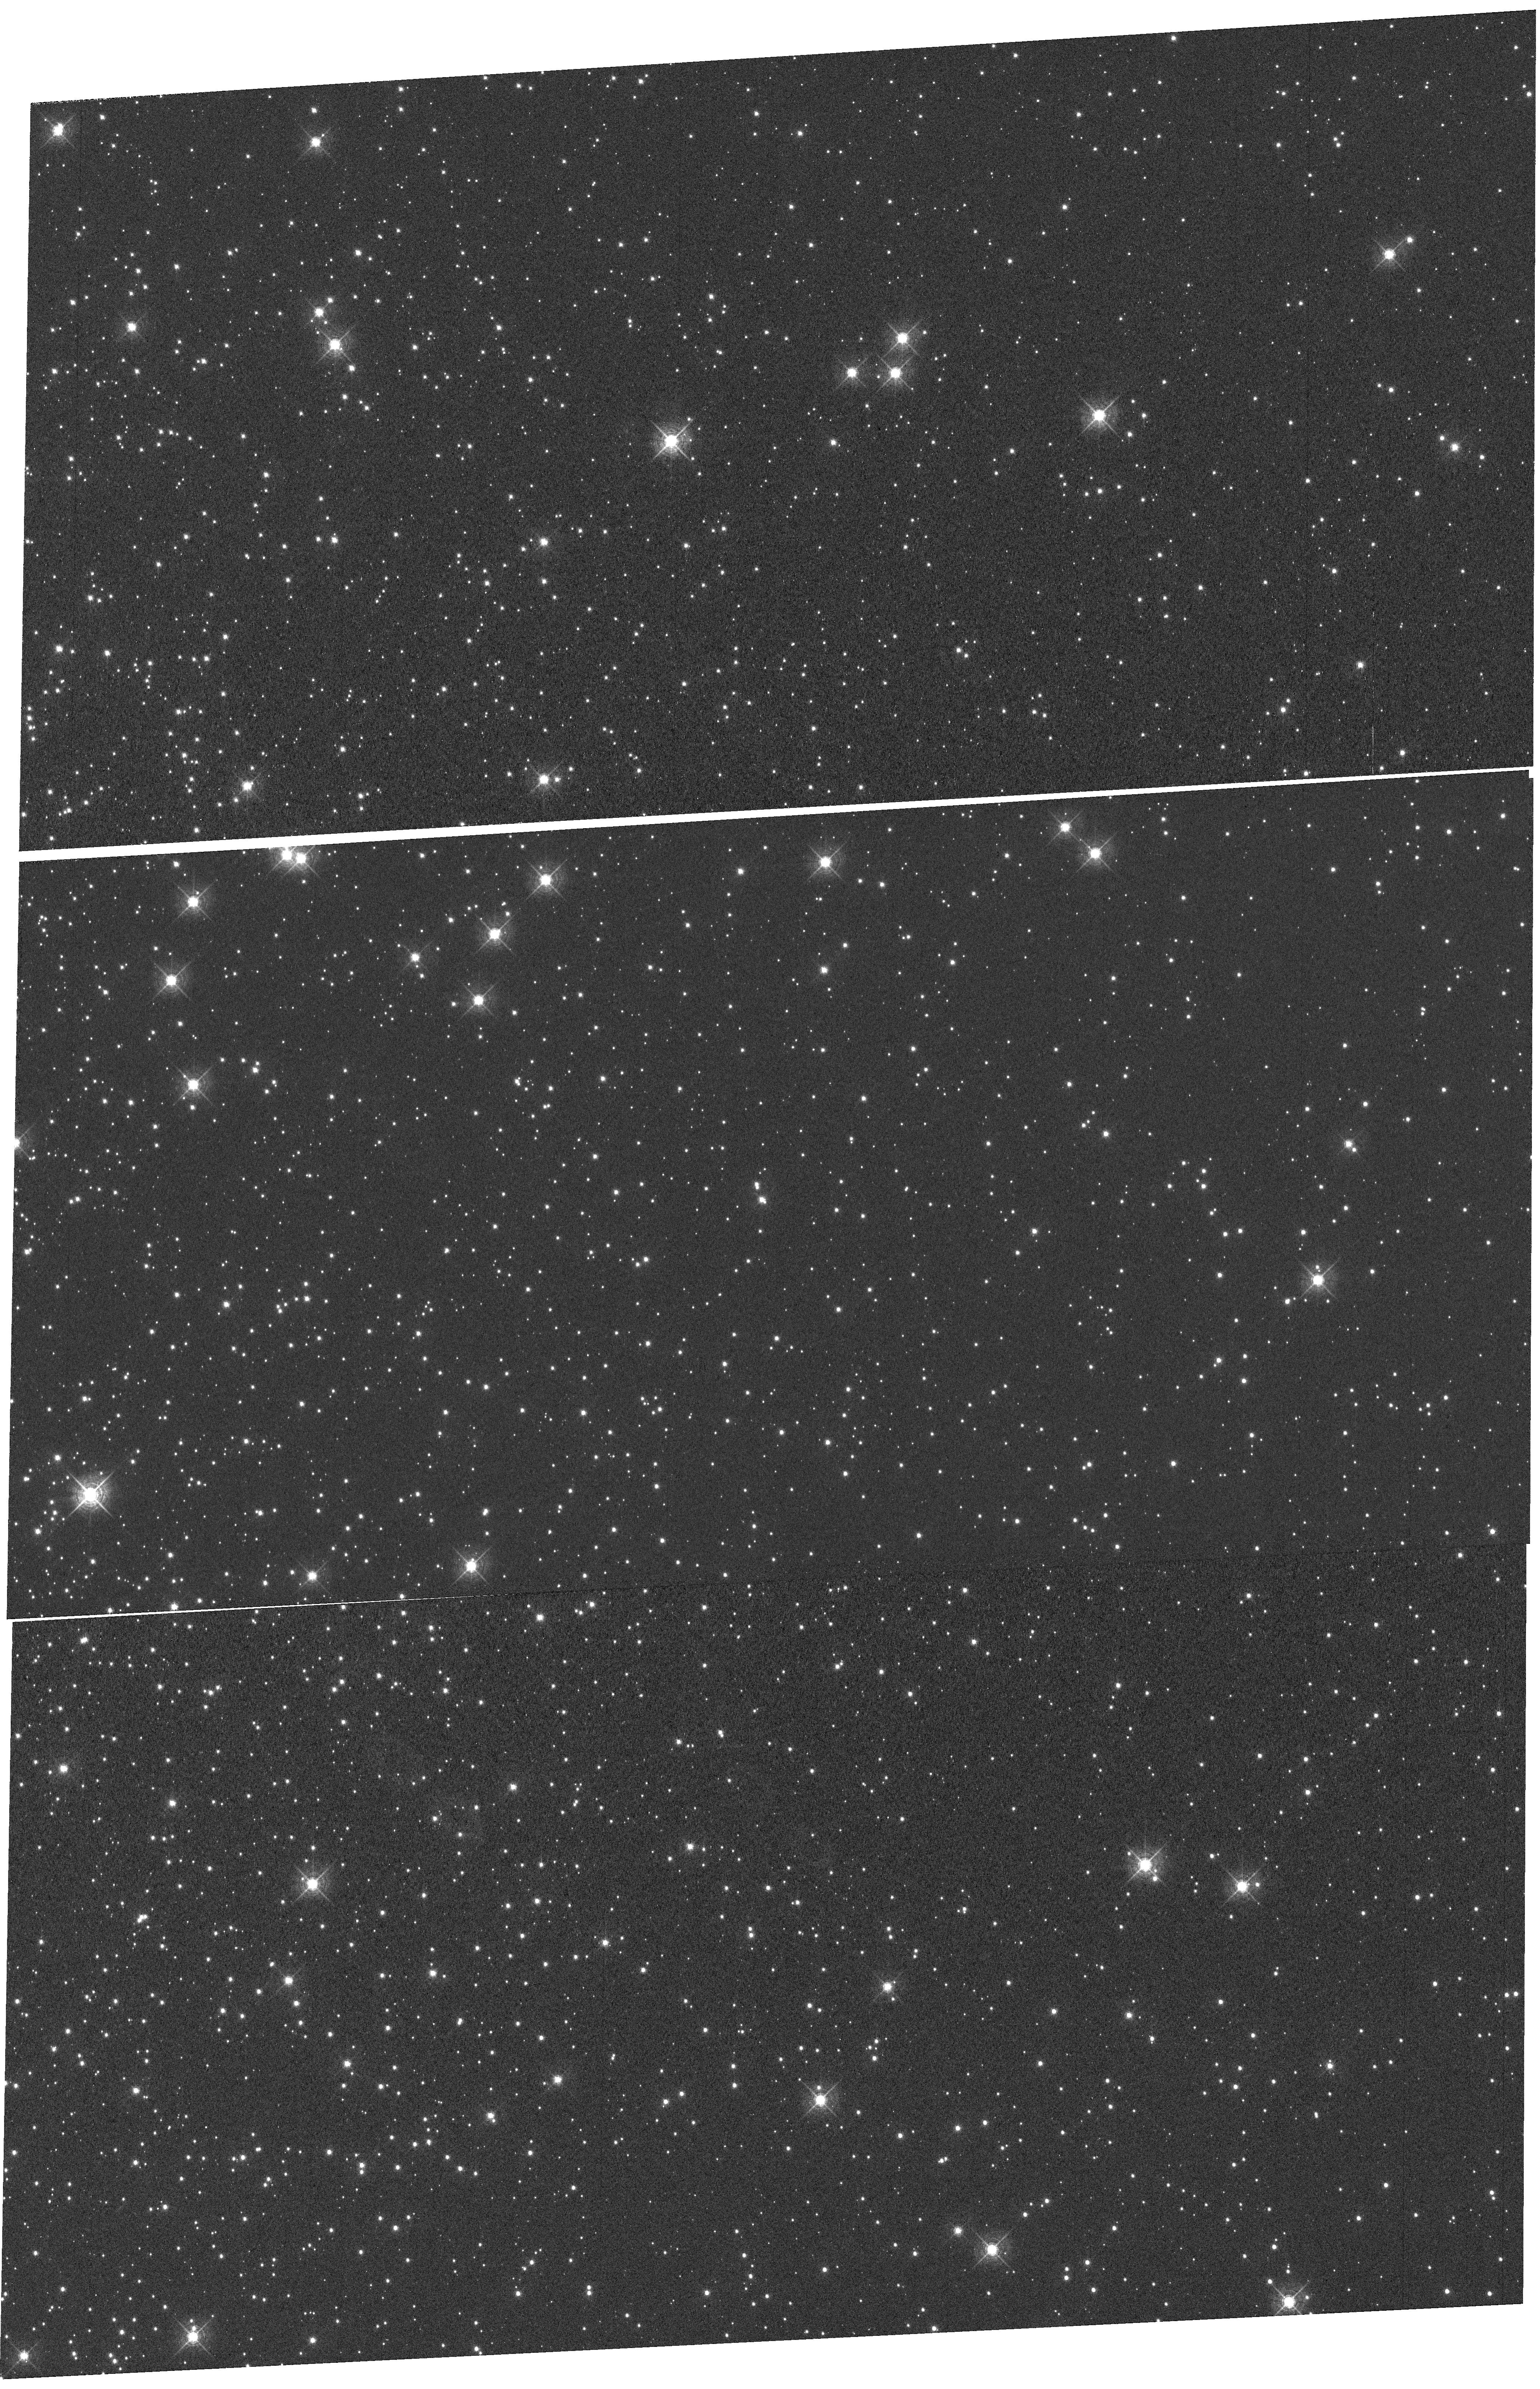
Target: NGC-104. Instrument: WFC3/UVIS. Filter: F502N. Exposure: 1.8 h. Observation ID: hst_15576_02_wfc3_uvis_f502n_idv402

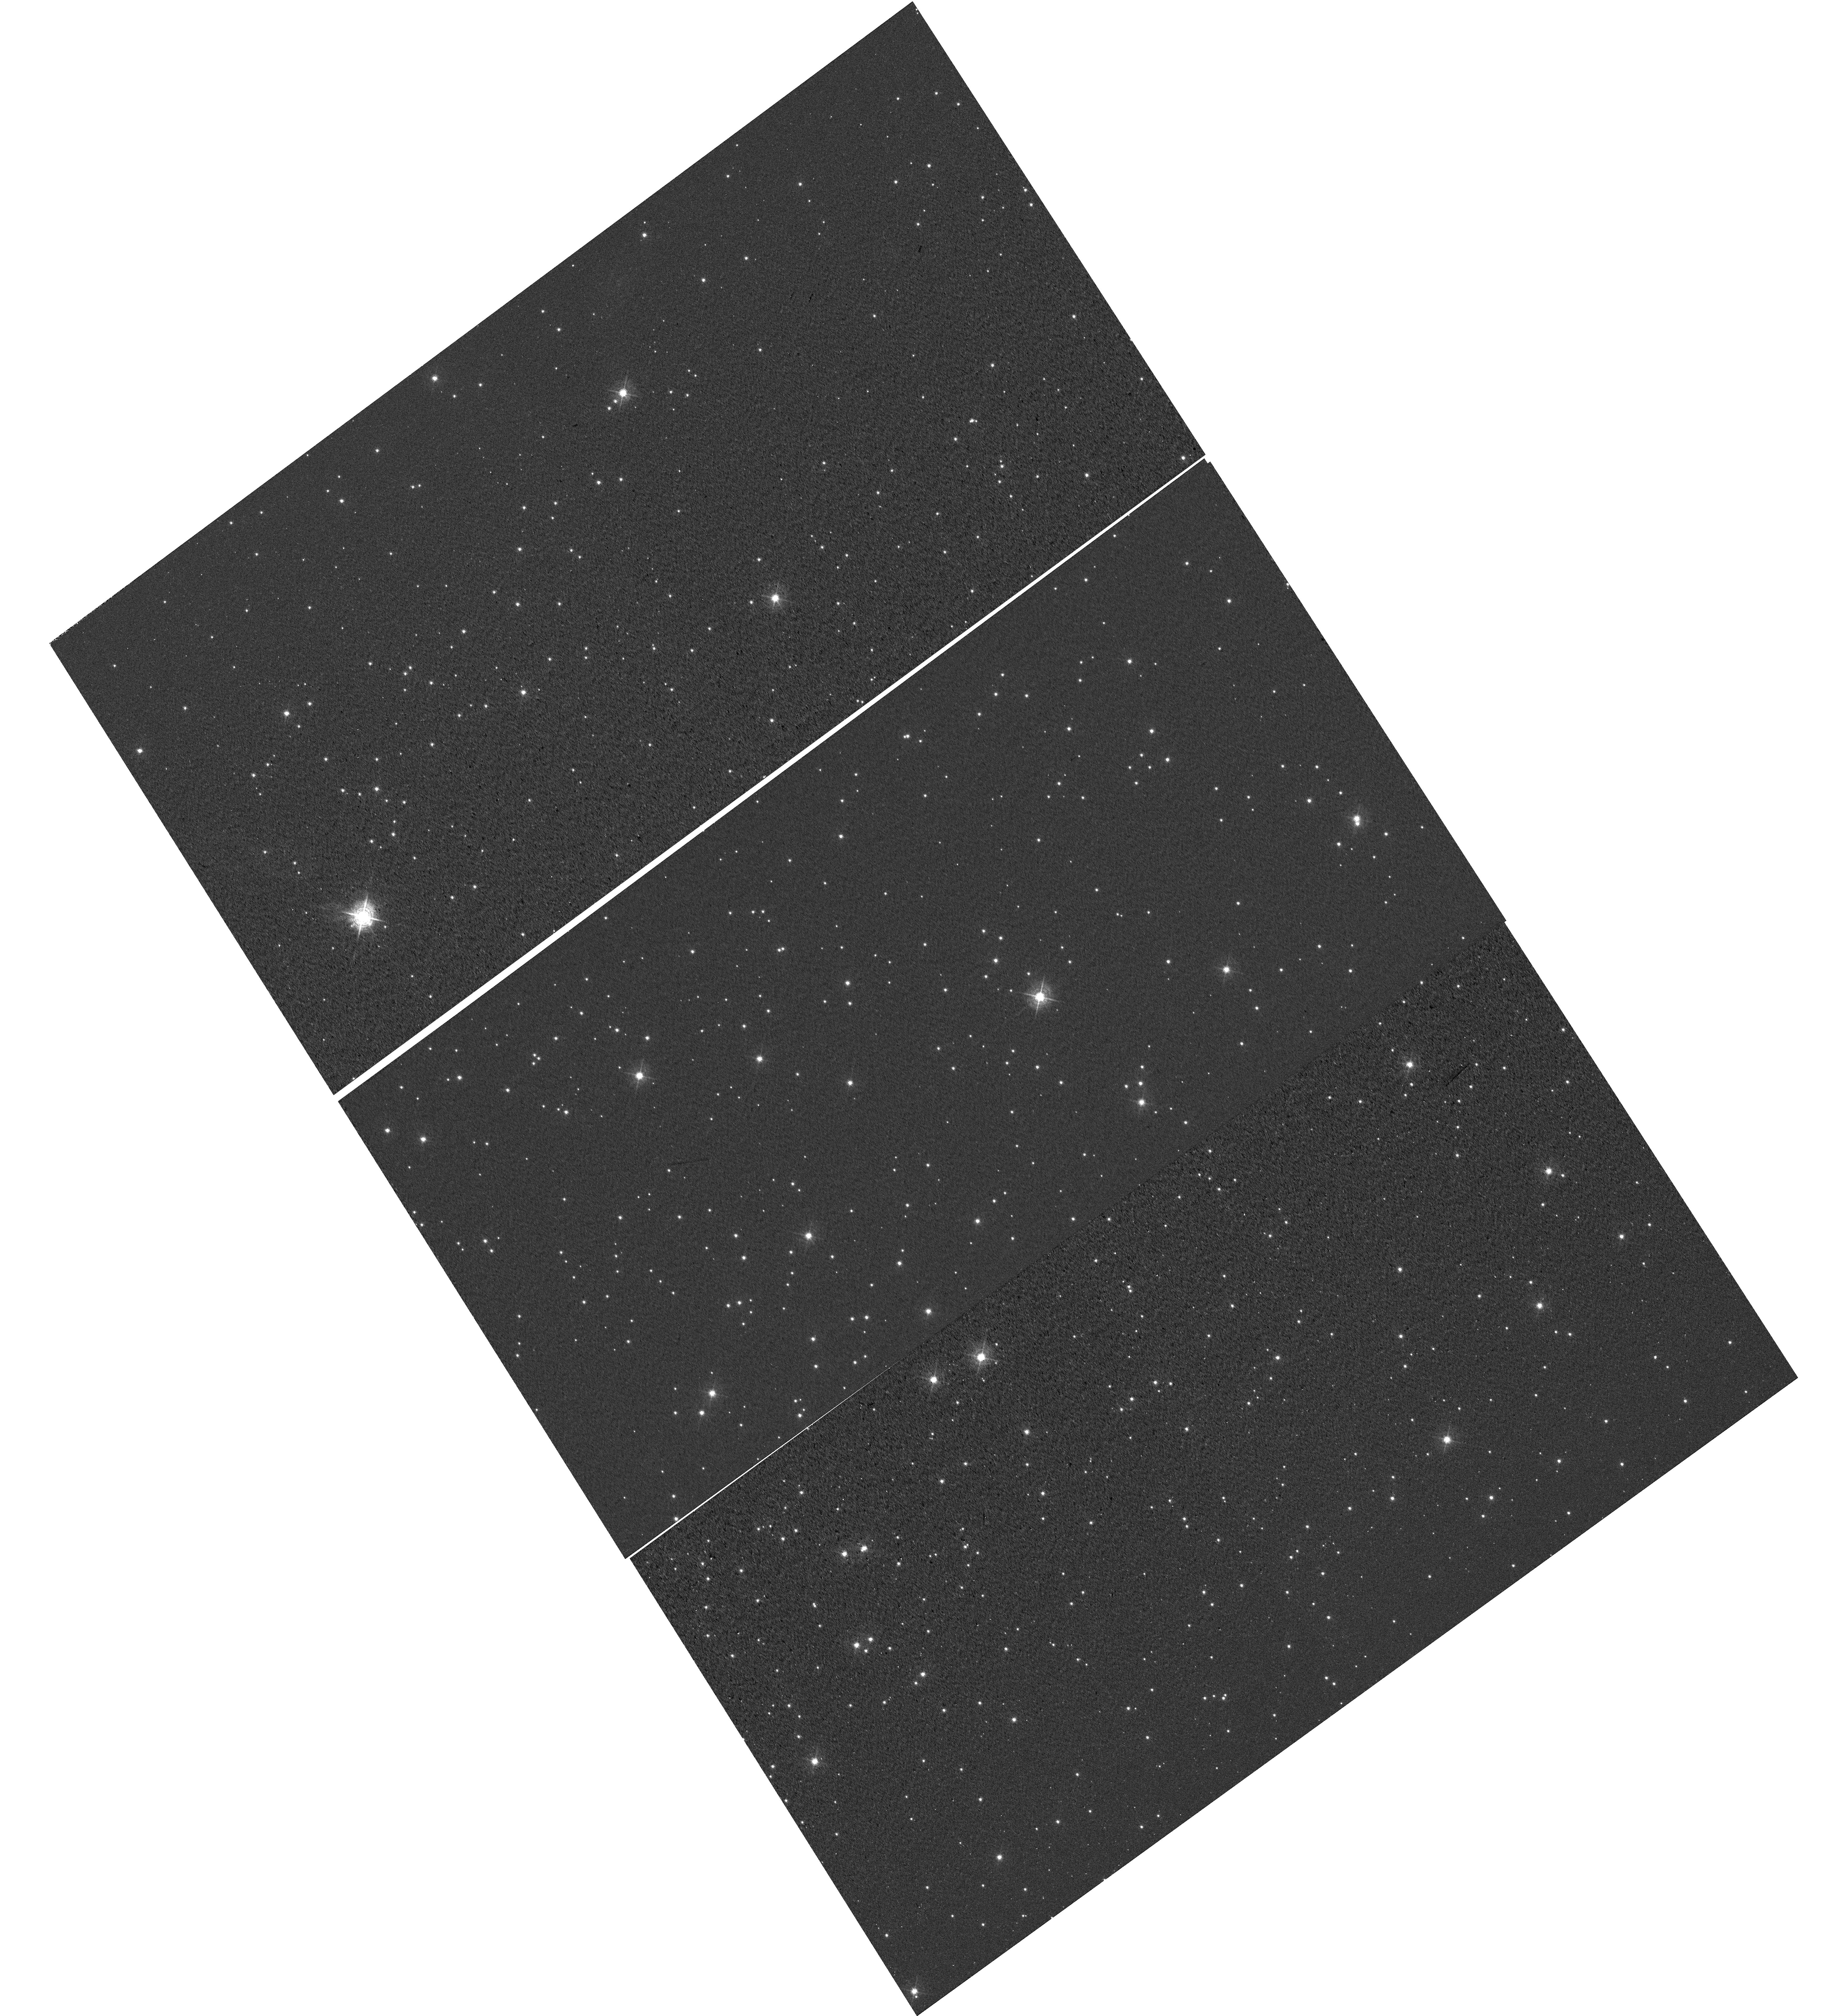
Target: NGC-6791. Instrument: WFC3/UVIS. Filter: F502N. Exposure: 30 min. Observation ID: hst_15576_03_wfc3_uvis_f502n_idv403

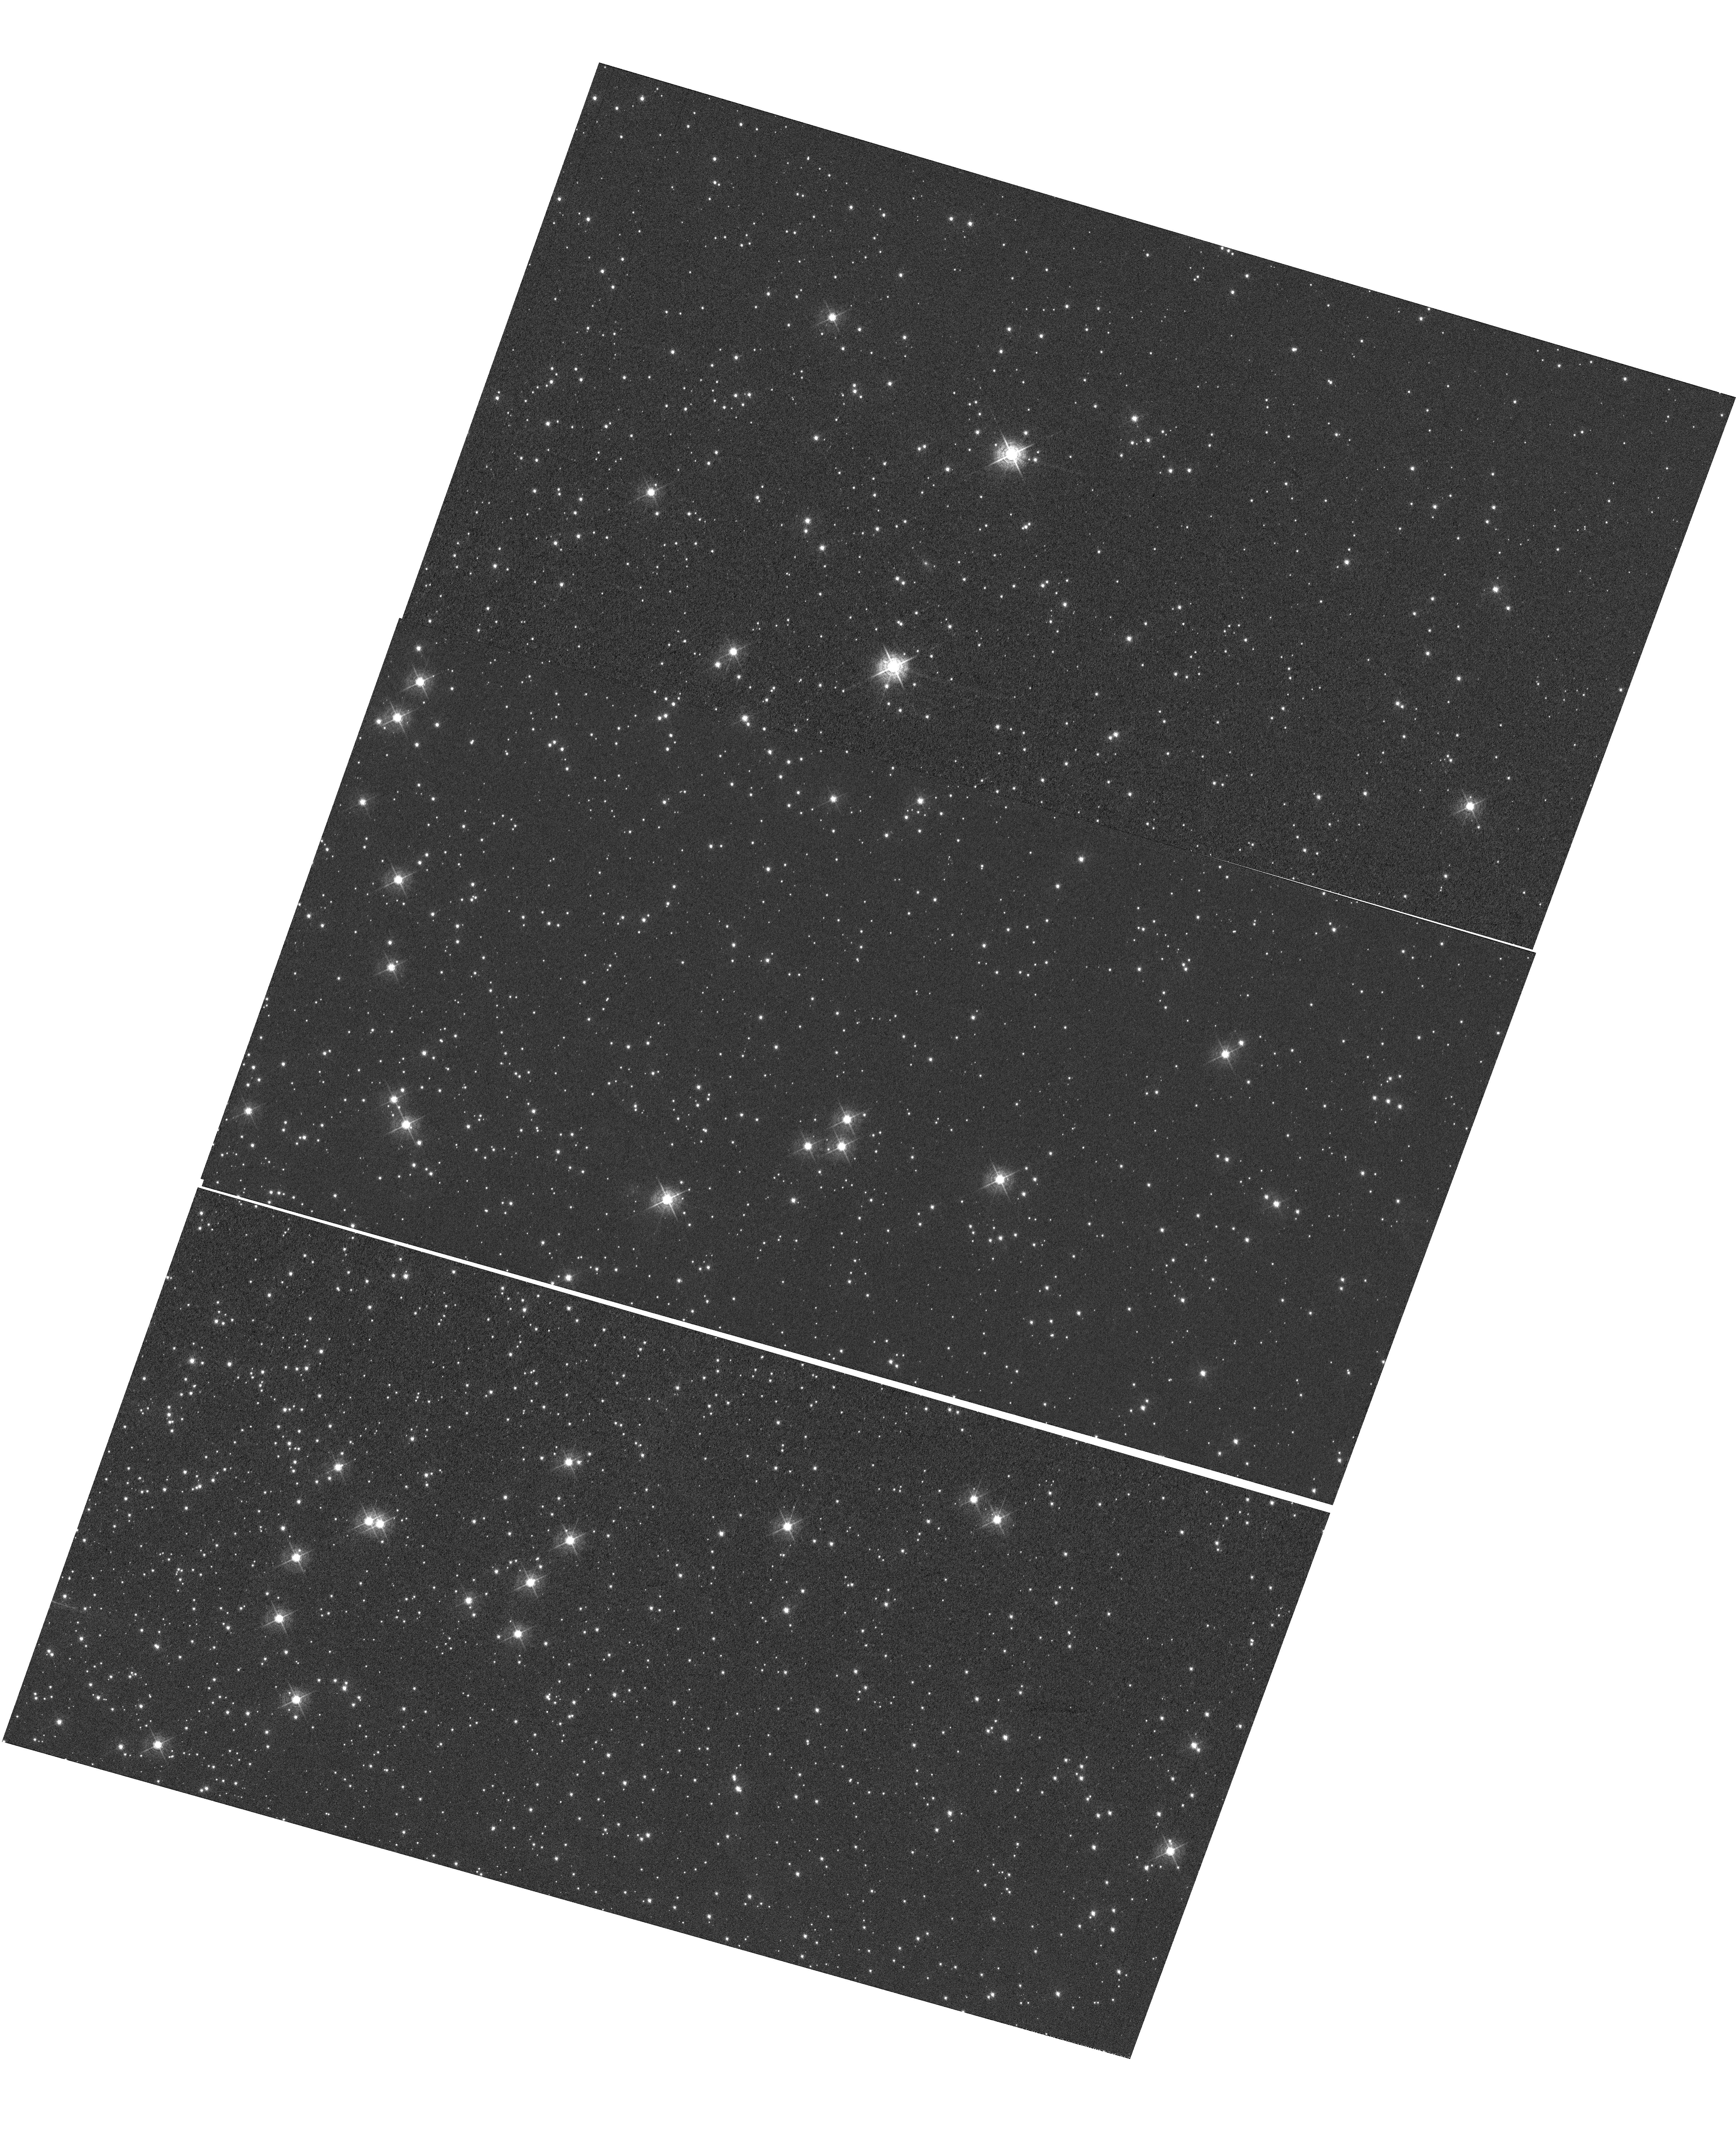
Target: NGC-104. Instrument: WFC3/UVIS. Filter: F502N. Exposure: 1.8 h. Observation ID: hst_15576_04_wfc3_uvis_f502n_idv404

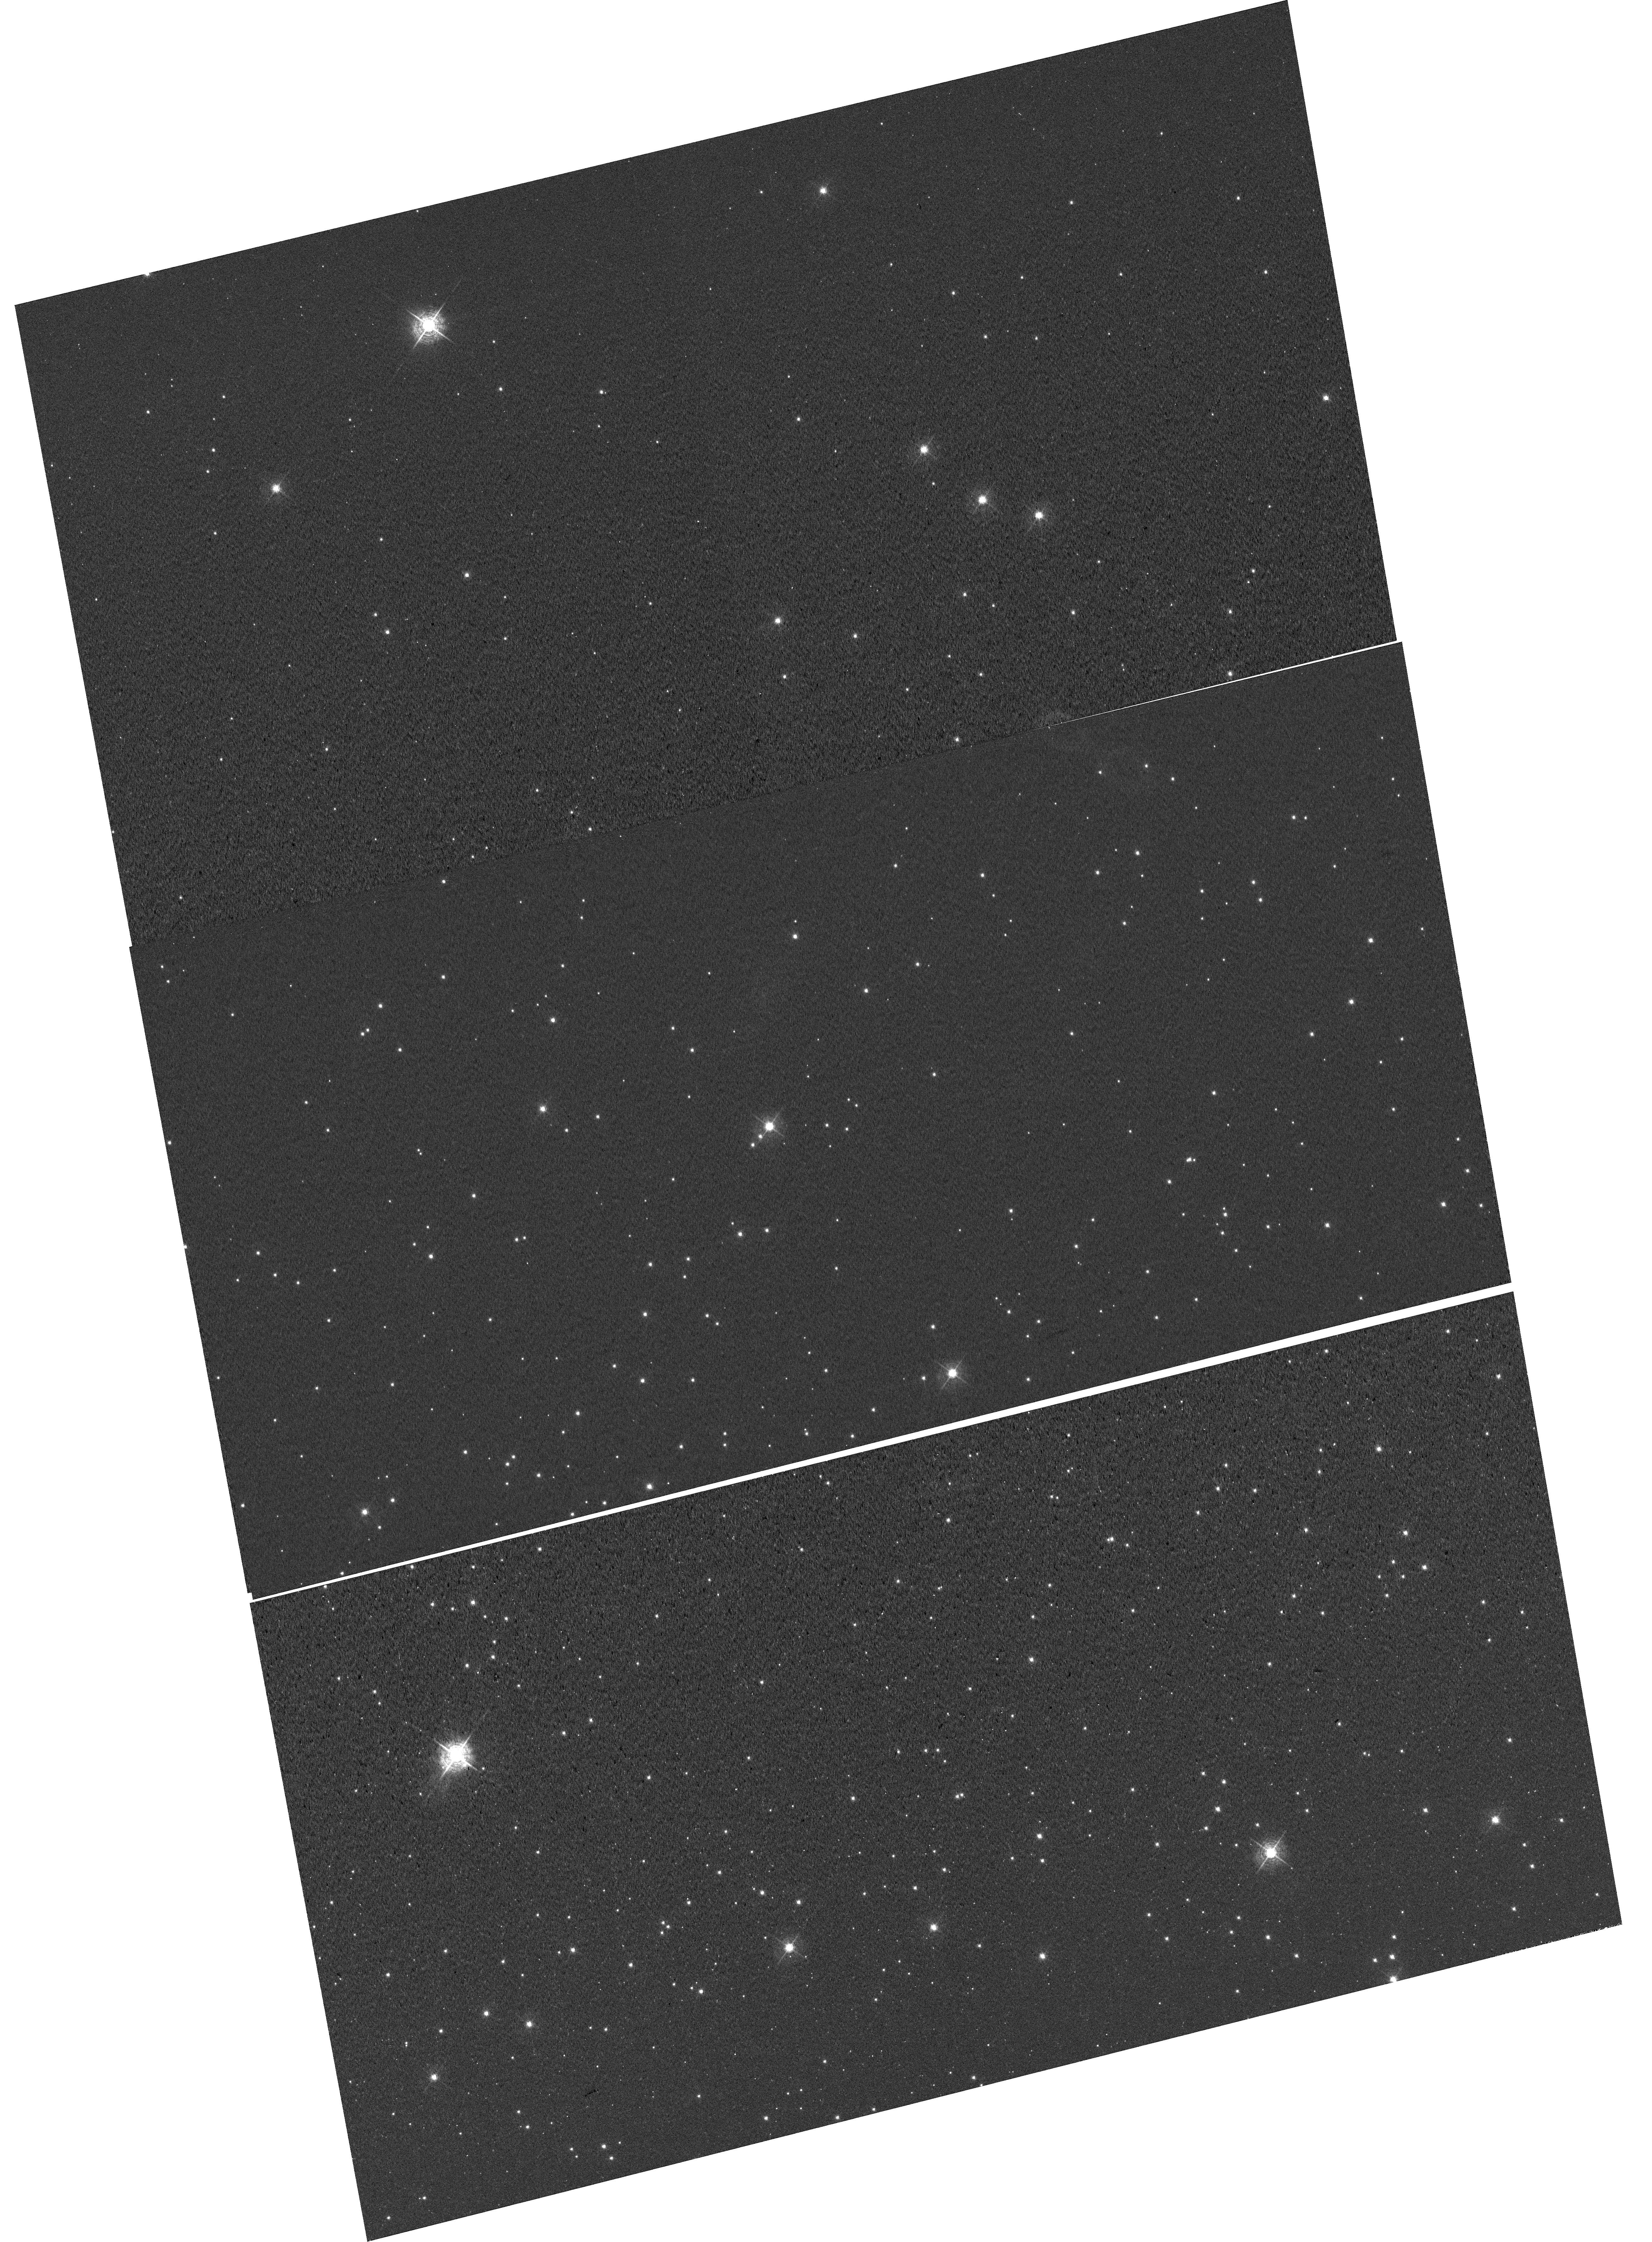
Target: NGC-6791. Instrument: WFC3/UVIS. Filter: F502N. Exposure: 30 min. Observation ID: hst_15576_01_wfc3_uvis_f502n_idv401

WFC3 UVIS CTE Monitor (star cluster) (PI: Kurtz, Heather)

We monitor the Charge Transfer Efficiency (CTE) with changing epoch, varying target brightness, and varying image background. The aperture phometry-based CTE model and the empirical pixel-based CTE correction is derived and updated from the results of this proposal. NGC 6791 (a sparse cluster) and NGC 104 of 47 Tuc (a dense field) are the targets for this proposal, as these were the targets of former WFC3 CTE monitor proposals. This allows for comparison to former CTE loss and changing CTE with field density. NGC 104 has been observed with varying post-flash levels and with ACS, which allows for comparison between ACS/WFC3 CTE and changing post-flash.